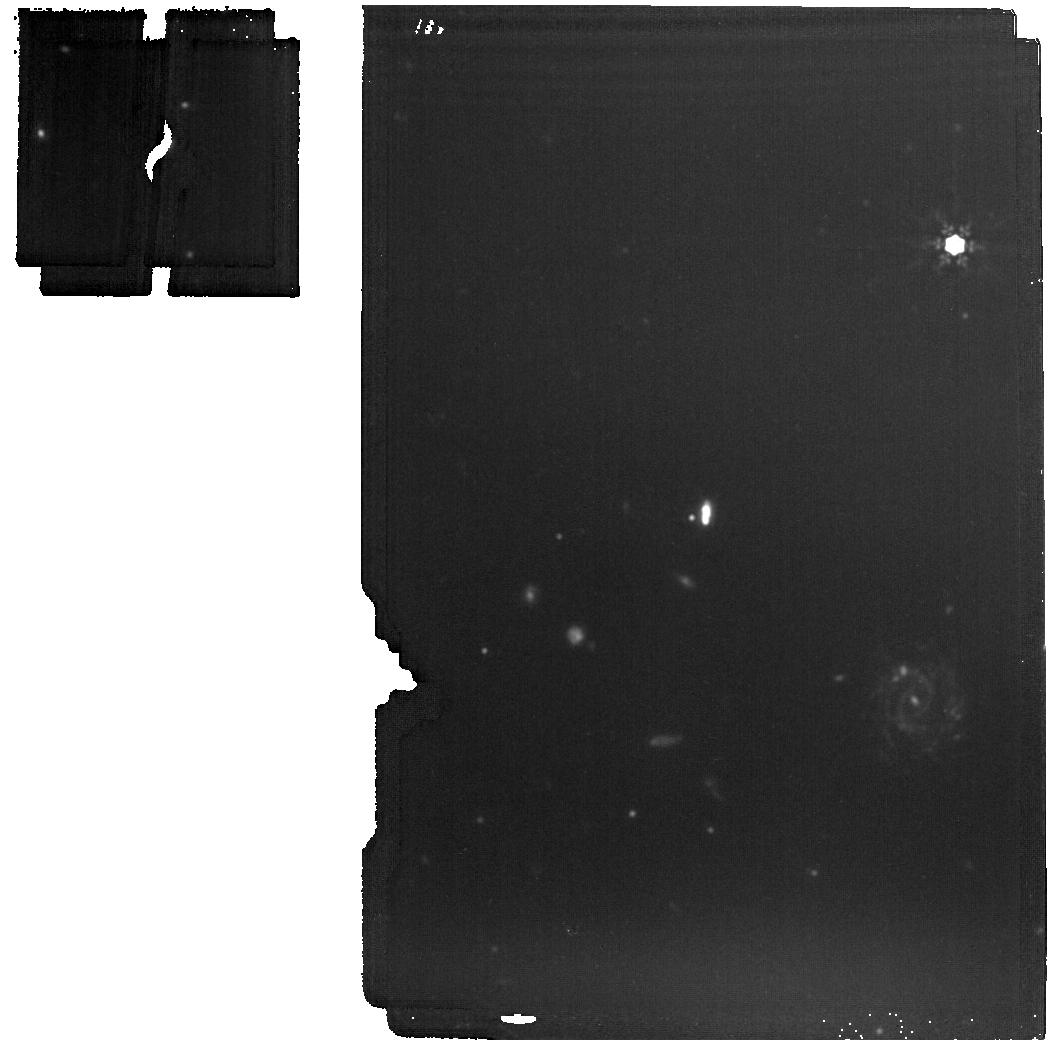
Target: GU-PSC-B. Instrument: MIRI. Filter: F1500W. Exposure: 5 min. Observation ID: jw01188-o012_t003_miri_f1500w

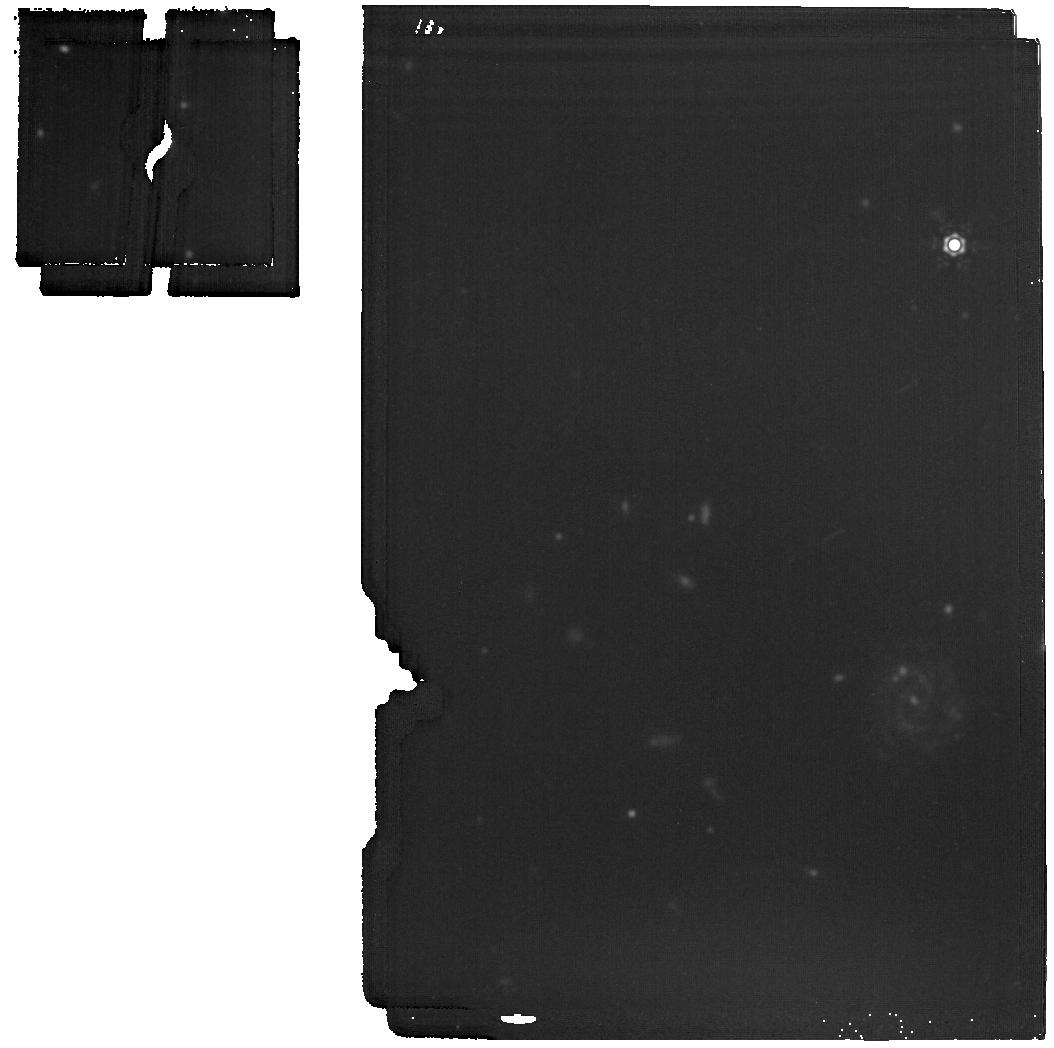
Target: GU-PSC-B. Instrument: MIRI. Filter: F1800W. Exposure: 5 min. Observation ID: jw01188-o012_t003_miri_f1800w

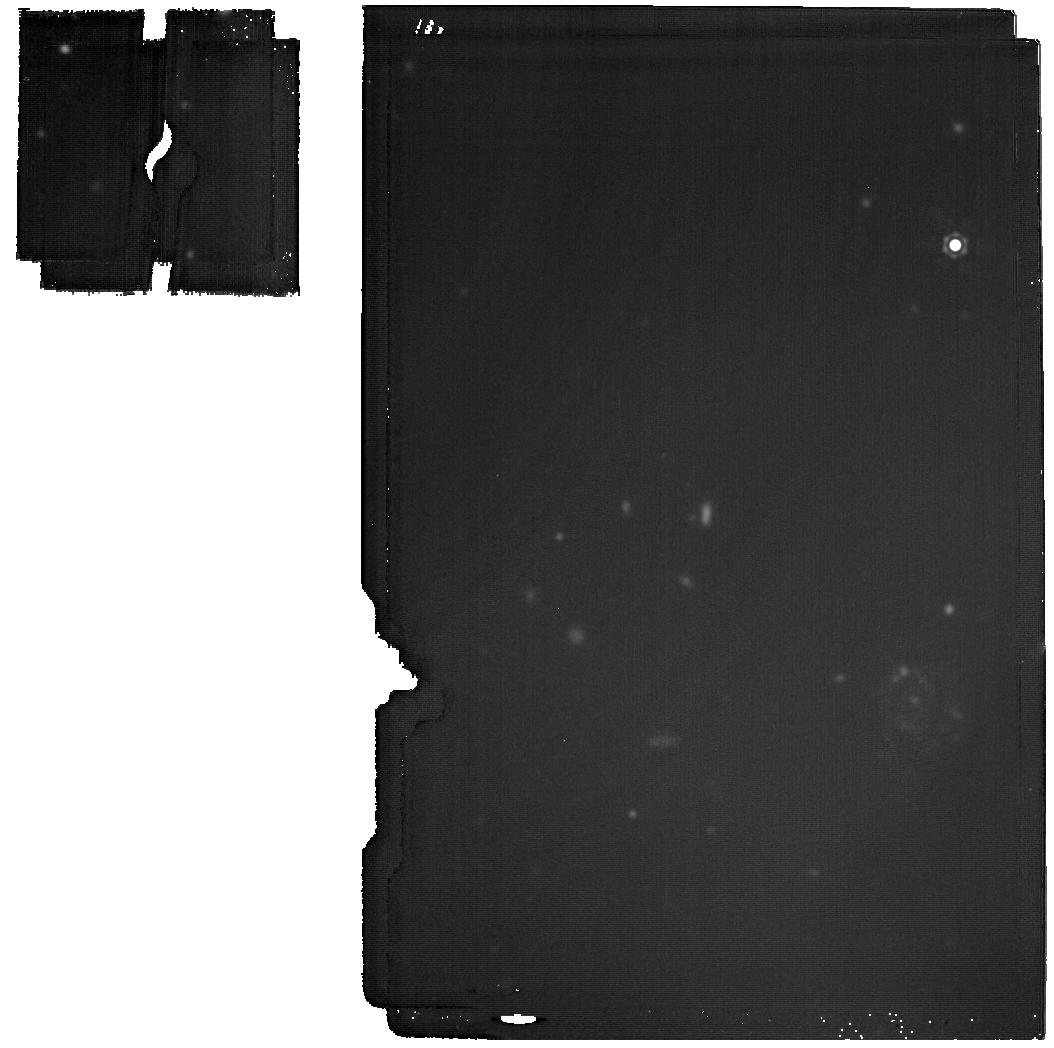
Target: GU-PSC-B. Instrument: MIRI. Filter: F2100W. Exposure: 19 min. Observation ID: jw01188-o012_t003_miri_f2100w

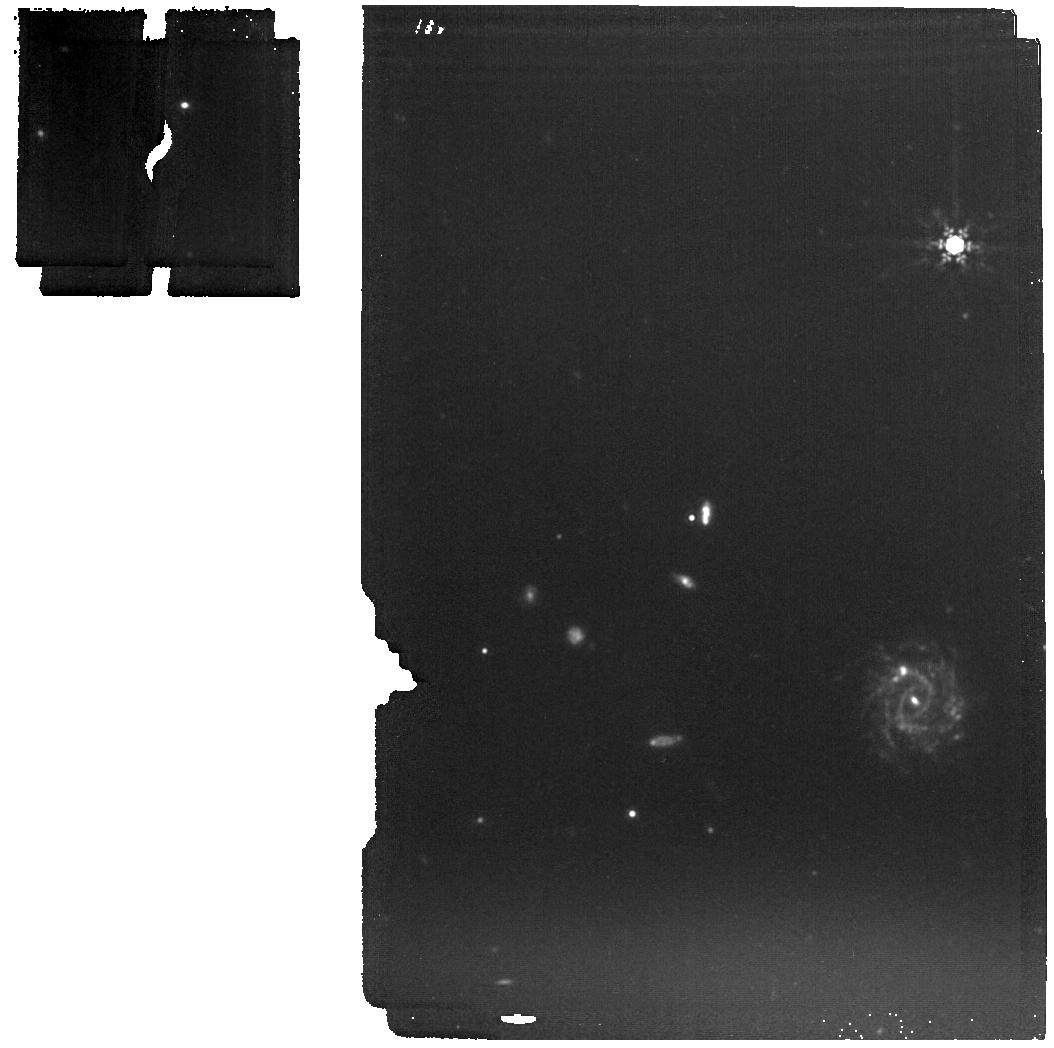
Target: GU-PSC-B. Instrument: MIRI. Filter: F1280W. Exposure: 5 min. Observation ID: jw01188-o012_t003_miri_f1280w

Spectroscopy of Young, Widely Separated Exoplanets (PI: Hodapp, Klaus Werner)

We will obtain NIRSpec IFU R=1000 spectra of a sample of exoplanets that are spatially sufficiently separated from their primary star to allow direct imaging spectroscopy. The sample will comprise exoplanets of different masses and ages, most of which have already been studied spectroscopically in the 1.0 - 2.5 μm range. NIRSpec will allow to extend the measurements into the 3 – 5 μm range with a substantial sensitivity advantage over competing ground-based systems. The main goal is understanding the spectra of self-luminous, fairly young exoplanets below the deuterium burning limit throughout their contraction and cooling. Can metallicity or isotopic composition be determined and do those give clues about the formation mechanism? We will observe the following exoplanets: HR 8799 b, c, d, and e (if possible) 2MJ2236 b GU Psc b HD 106906 b, as part of Program 1277 Revised version 2021 03 15 We have changed the detector operation mode, have eliminated the leakcal exposures, have added one additional position angle for HR8799, have updated positions, proper motions etc. with Gaia astrometry, where possible have added WATA acquisition observations, where useful, and have eliminated the PSF reference observation on UPS-Peg, since this star would saturate the detector. Revised Version 2021 06 08 We changed the grating for all spectroscopic observations to the higher resolution G395H. The higher resolution was chosen to allow newly developed methods for spectral modeling to work better. Revision 20210609 For HR8799, we have changed the detector readout to 2 groups, 3 or 4 integrations, 20 dither positions, to reduce the number of saturating pixels. Revision 20230706 For HR8799, we have made minor (< 500 mas) adjustments to the IFU pointing relative to the star HR 8799, to better position the planets within the IFU. The new coordinates are based yet unpublished VLT/GRAVITY interferometry and are more precise than previously available coordinates. Revision 20230928: We created a new target (#8) for the TA star for J2236b. Coordinates for 2MASS-J2236+4751-B-MIRI were updated. This is the science target! Offset was eliminated. Filter for TA was changed to avoid saturation. Revision 20240508: Based on the experience with the first set of HR8799 observations obtained in 2023, we have made the following changes: - position the host star directly into the IFU, since this does not cause excessive stray light - all four planets will be in the IFU at the same time - we now use 4 groups per integration instead of 2 - and we have reduced the number of dithers to stay within the allocated observing time